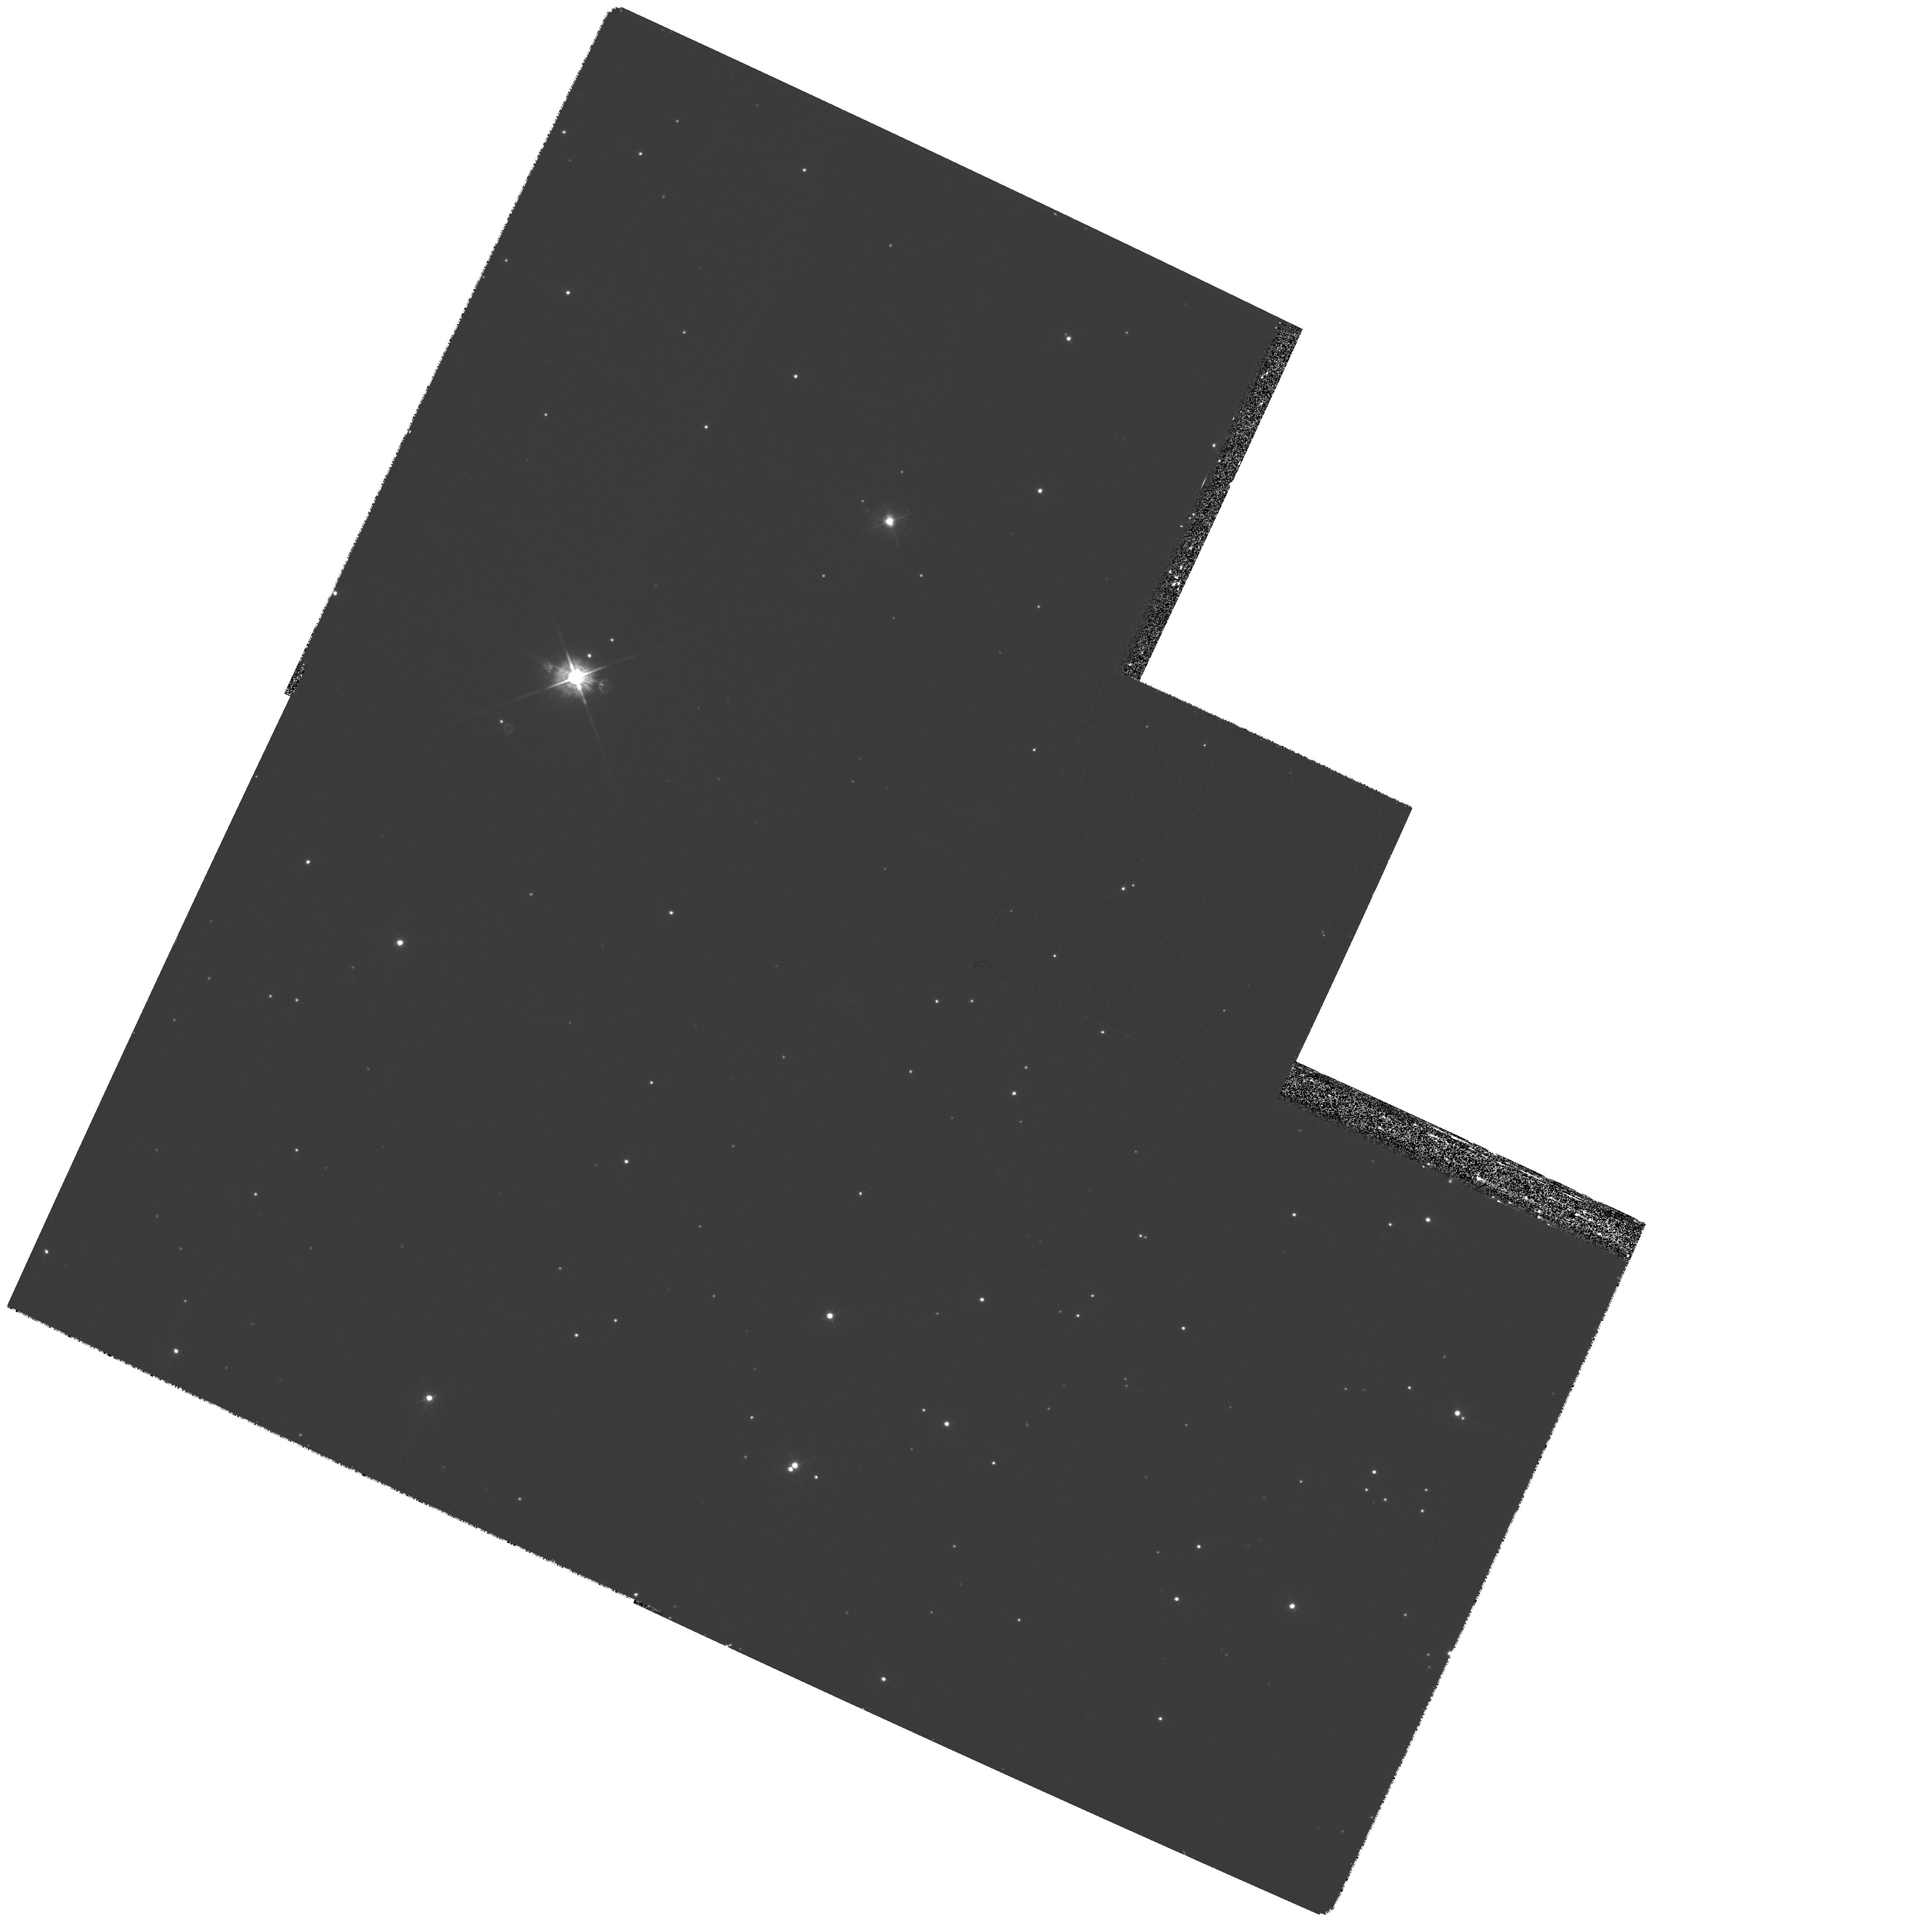
Target: GRB-050724
Instrument: WFPC2/PC
Filter: F450W
Exposure: 53 min
Observation ID: hst_11176_11_wfpc2_pc_f450w_ua0h11

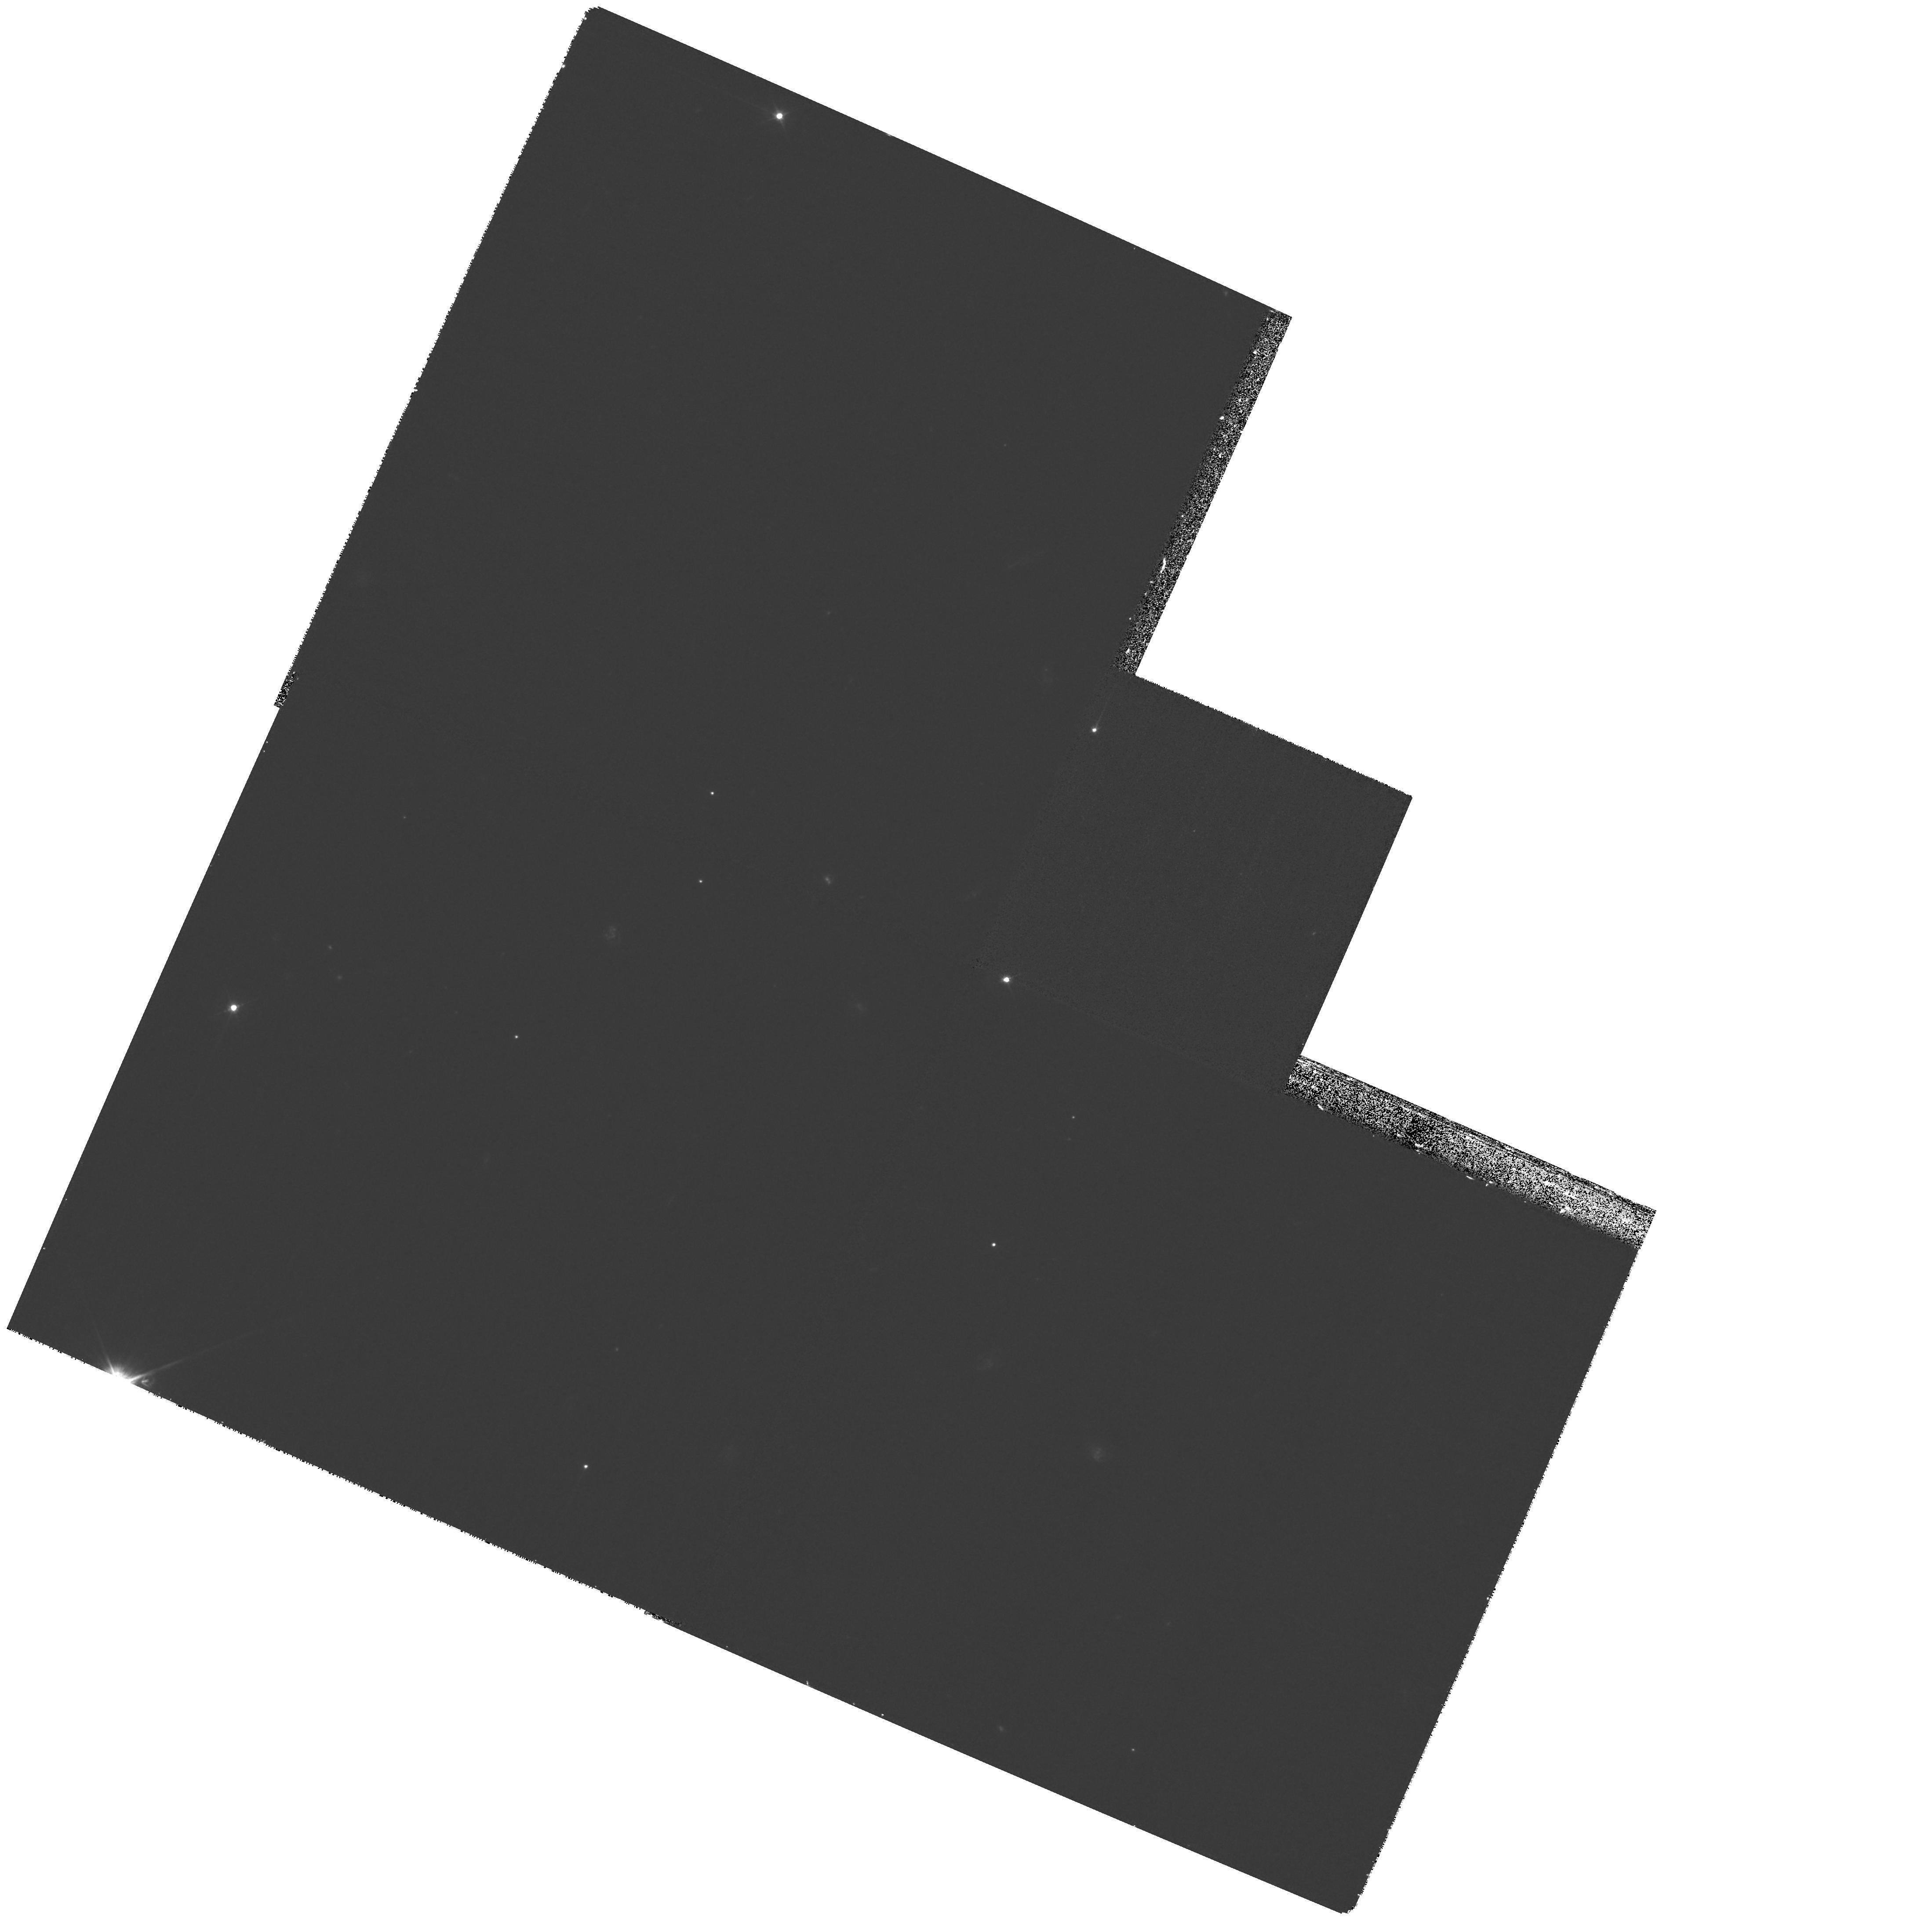
Target: GRB-050709
Instrument: WFPC2/PC
Filter: F450W
Exposure: 53 min
Observation ID: hst_11176_01_wfpc2_pc_f450w_ua0h01

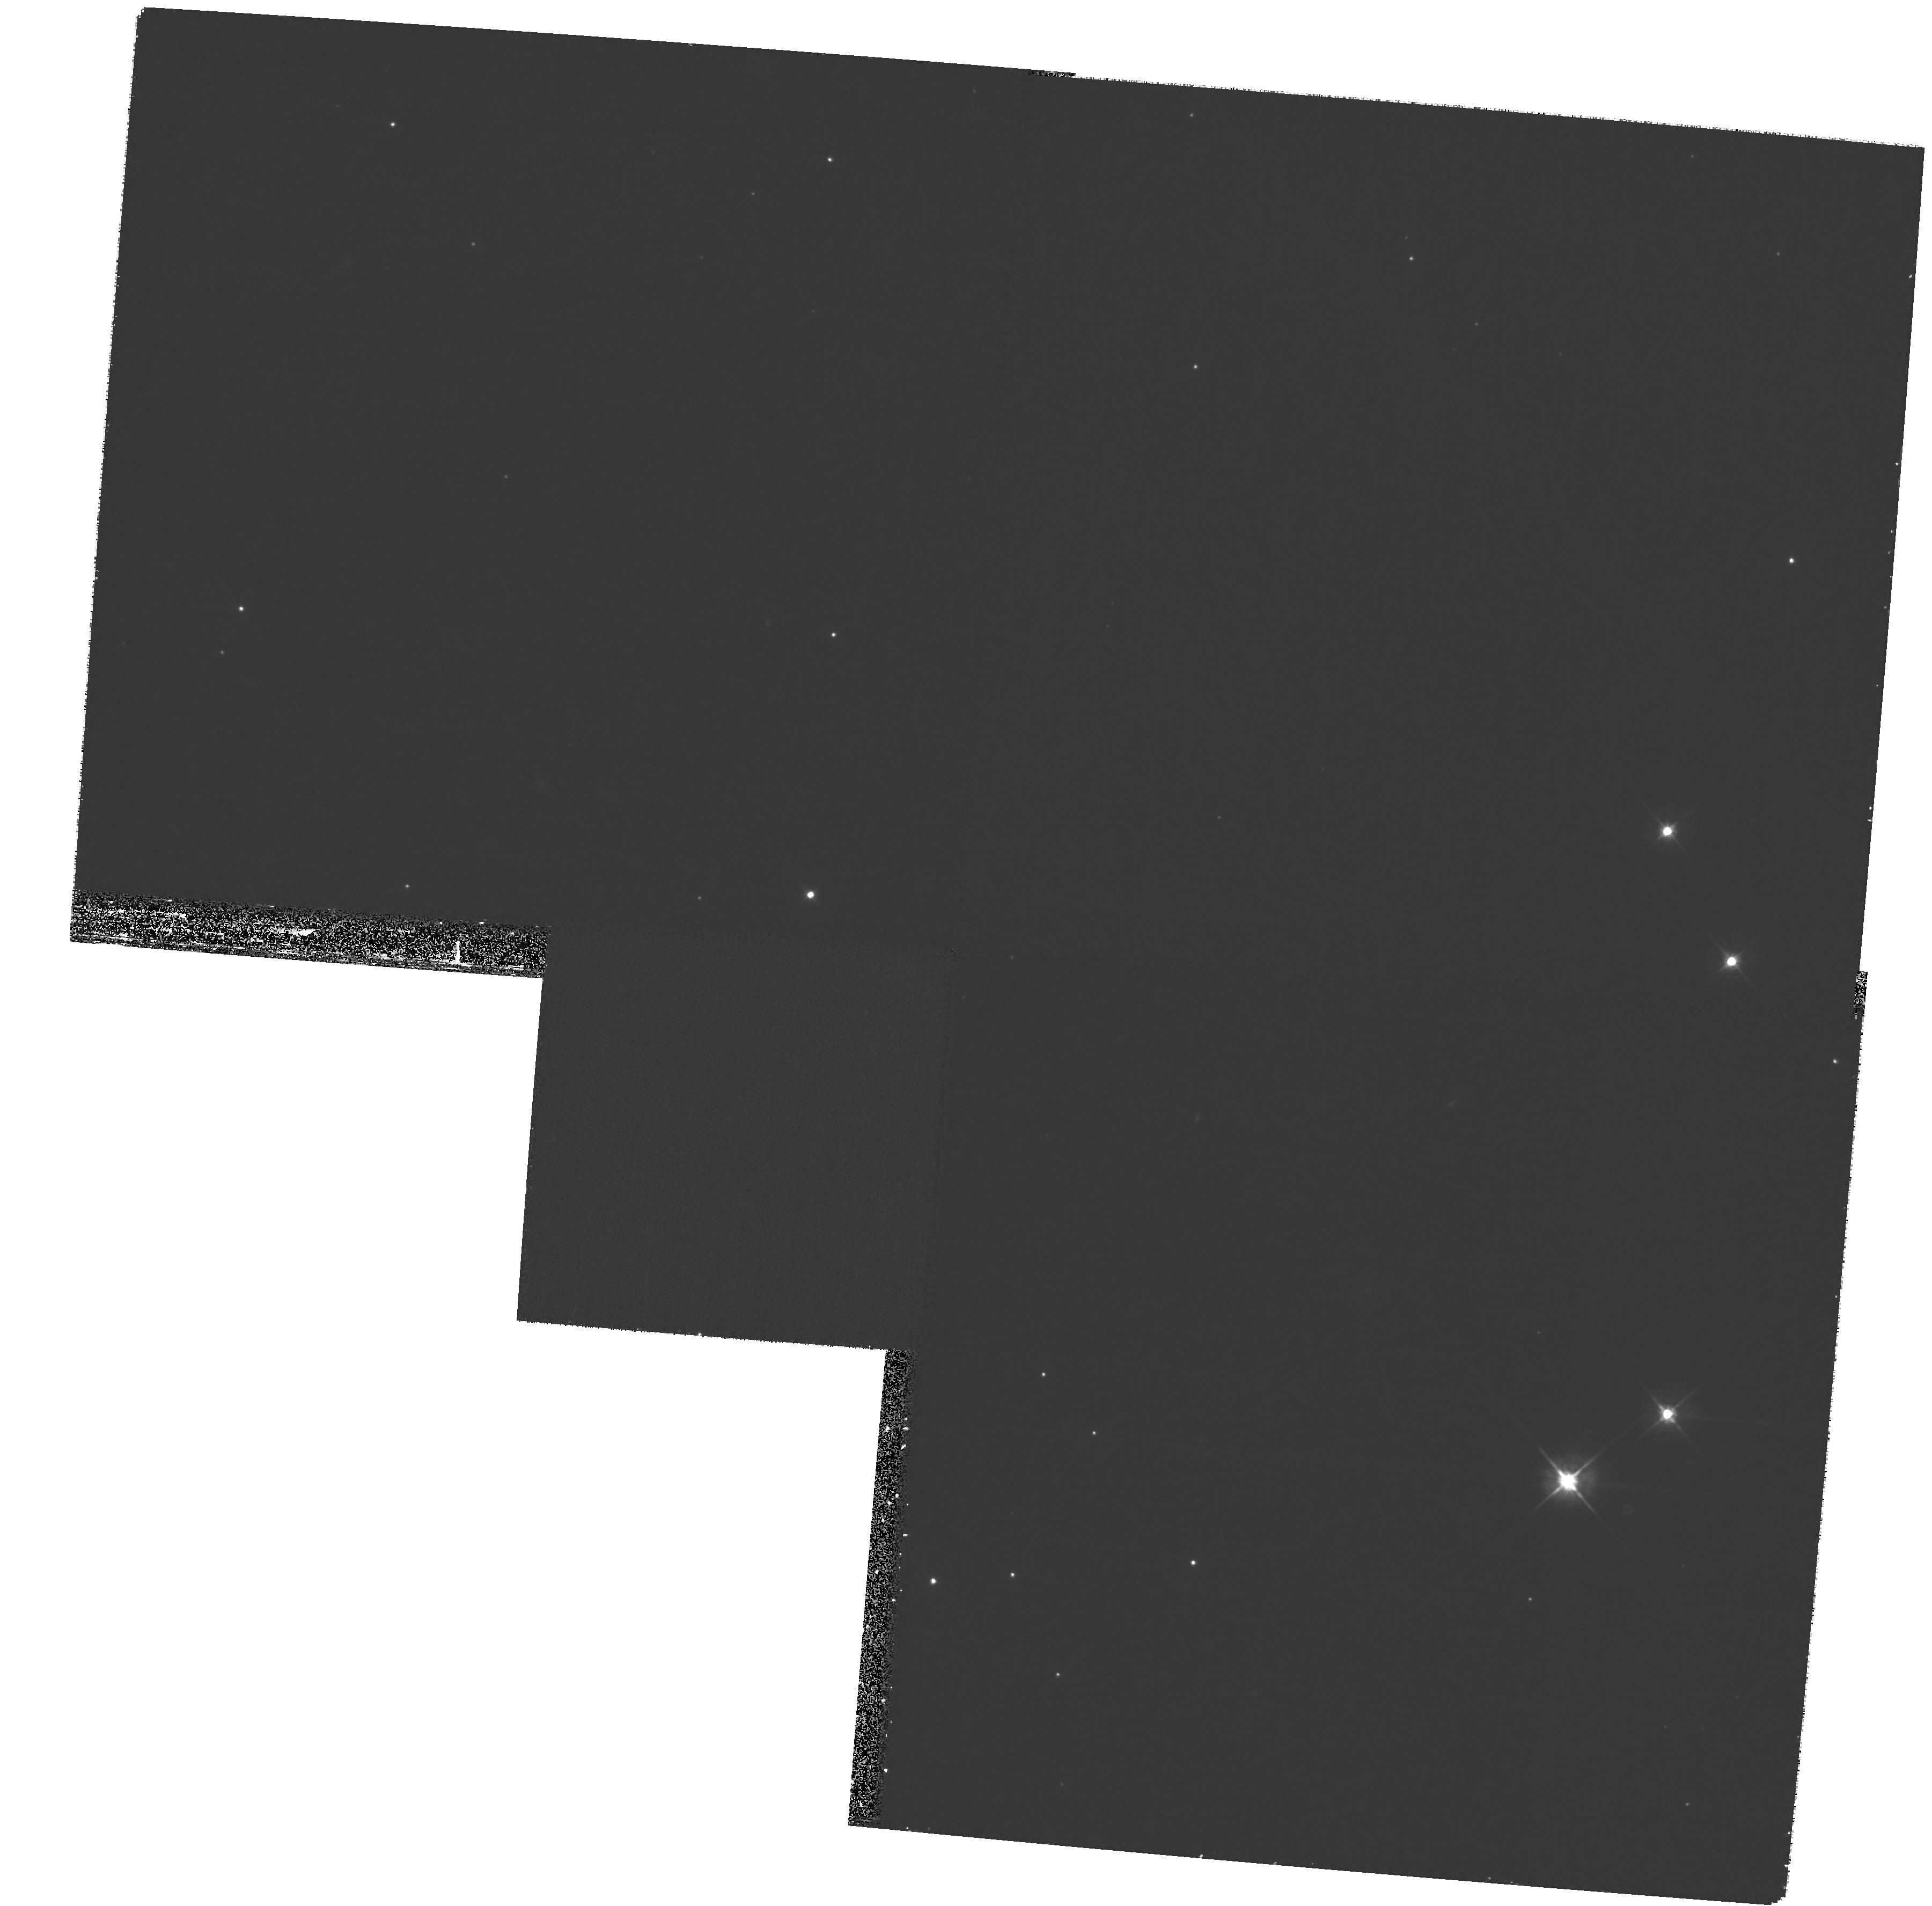
Target: GRB-061006
Instrument: WFPC2/PC
Filter: F555W
Exposure: 53 min
Observation ID: hst_11176_51_wfpc2_pc_f555w_ua0h51

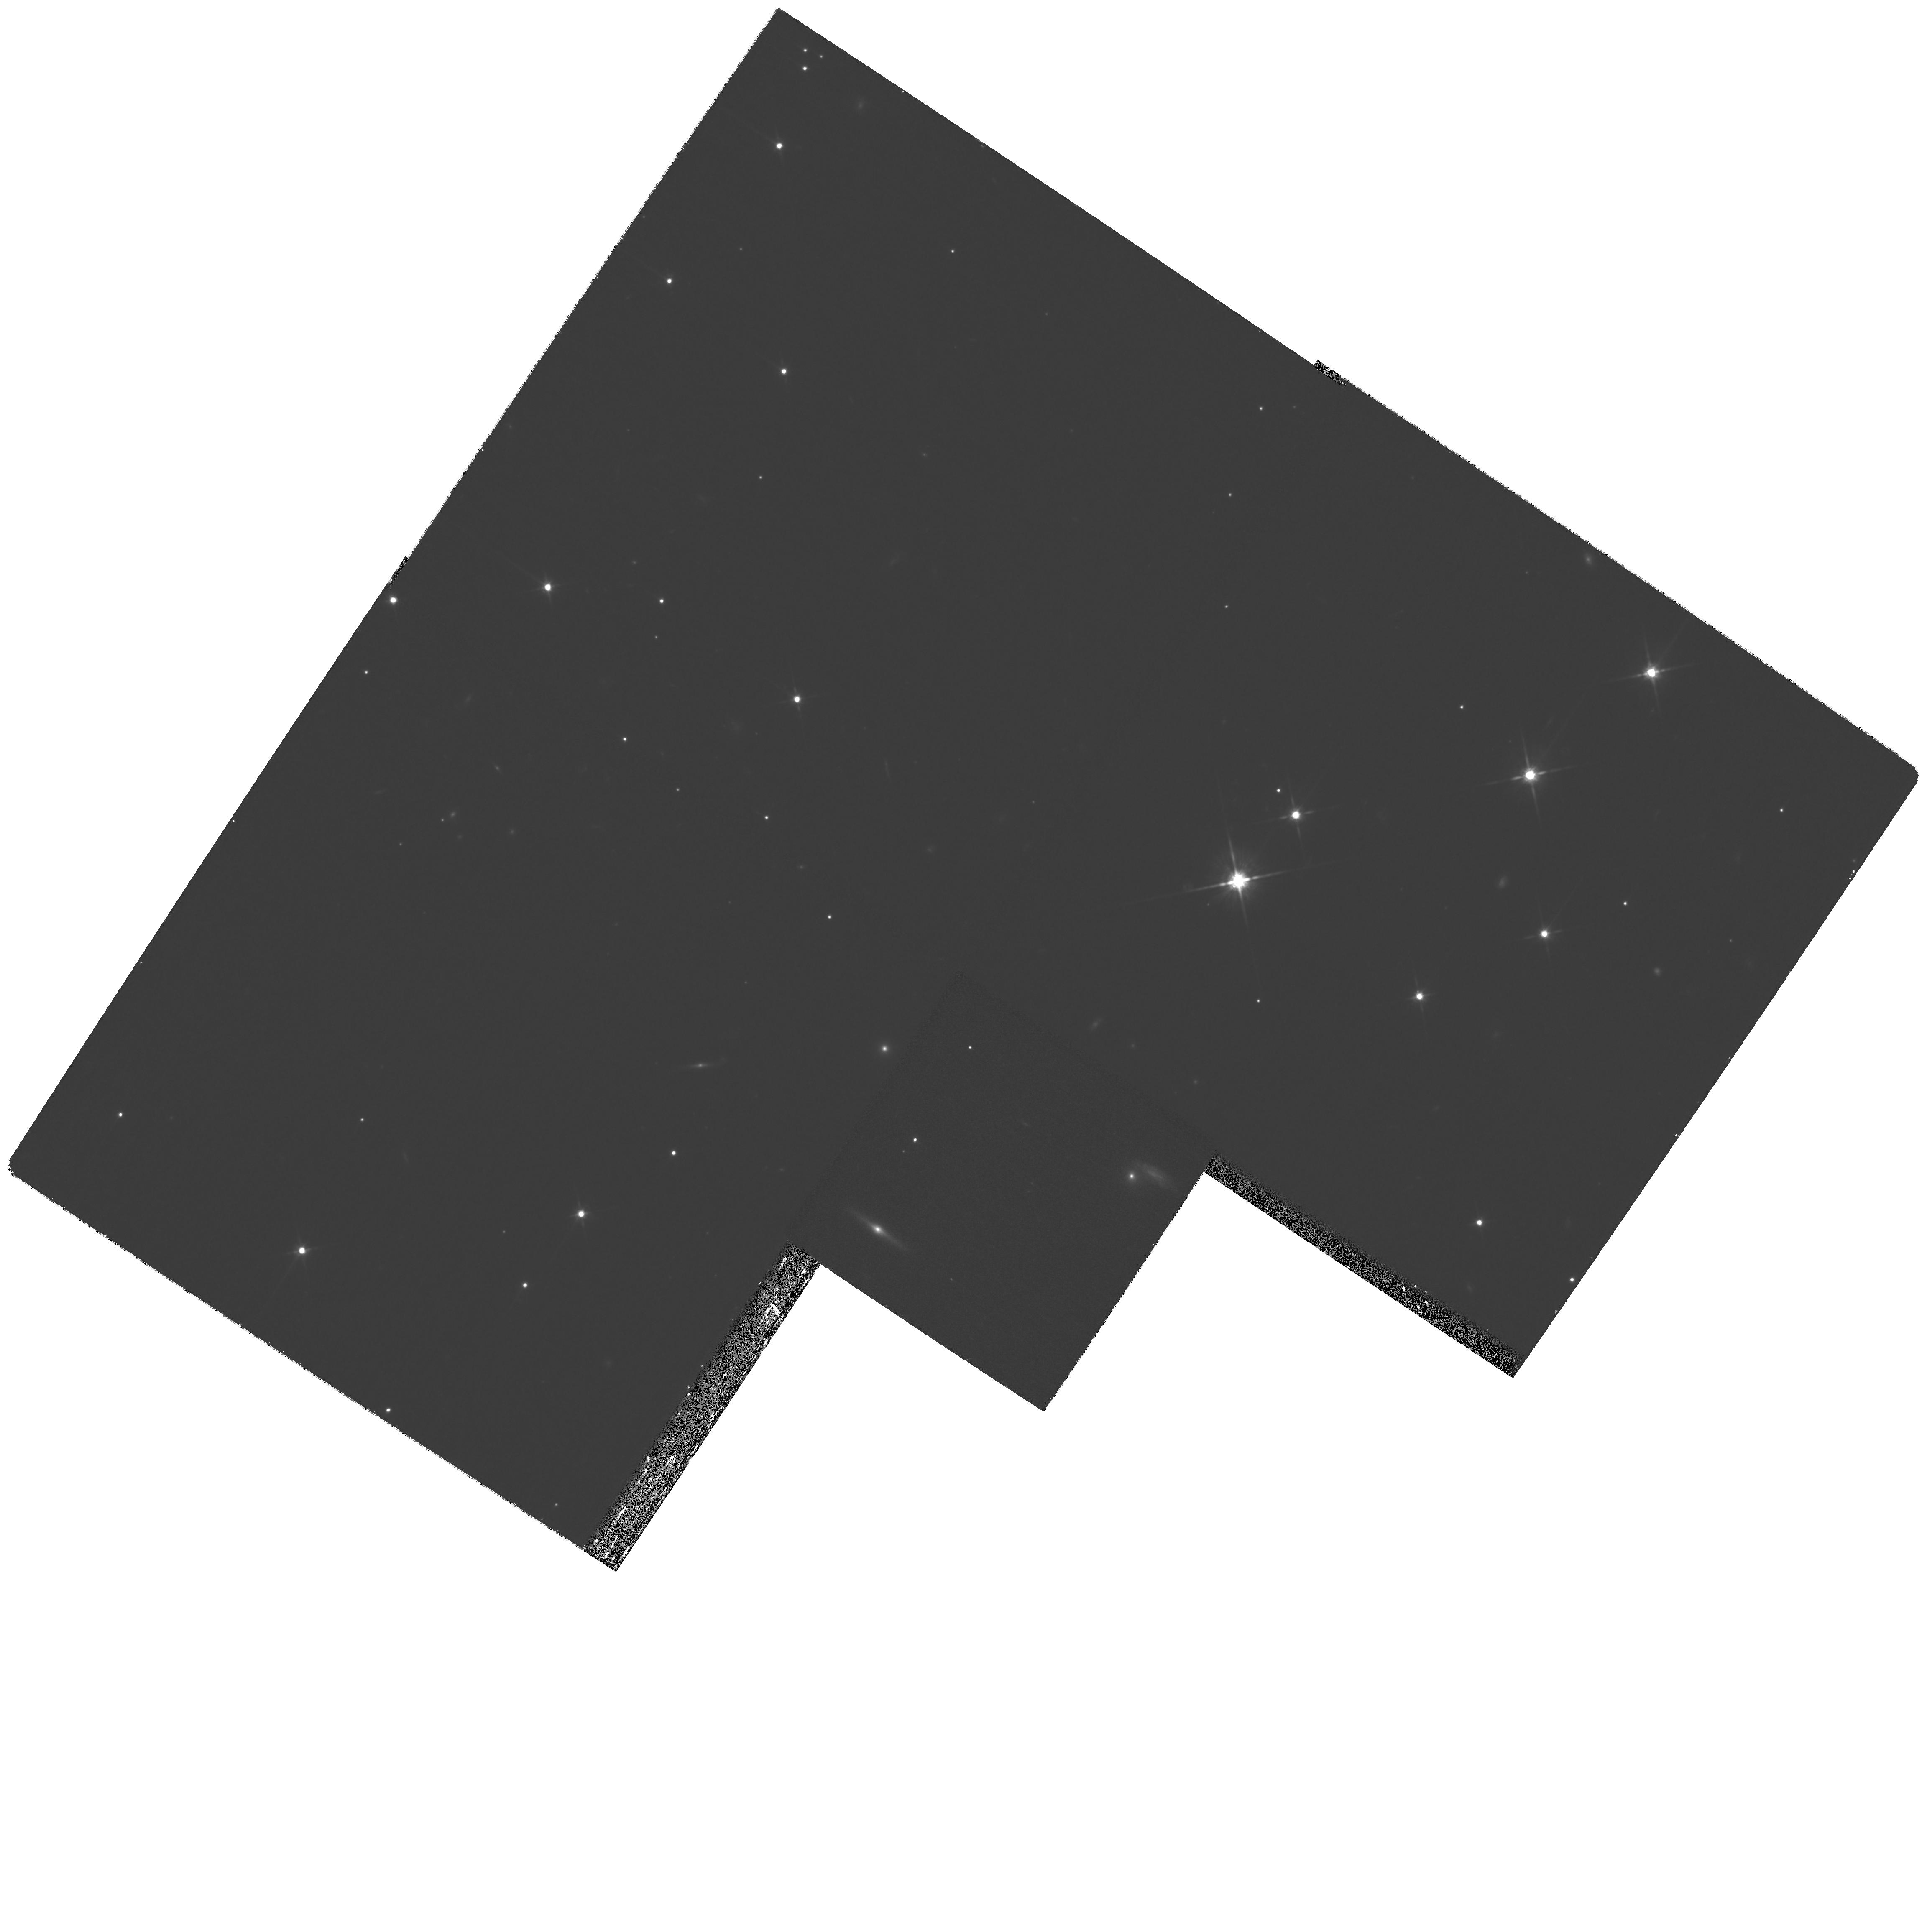
Target: GRB-051221A
Instrument: WFPC2/PC
Filter: F814W
Exposure: 53 min
Observation ID: hst_11176_22_wfpc2_pc_f814w_ua0h22

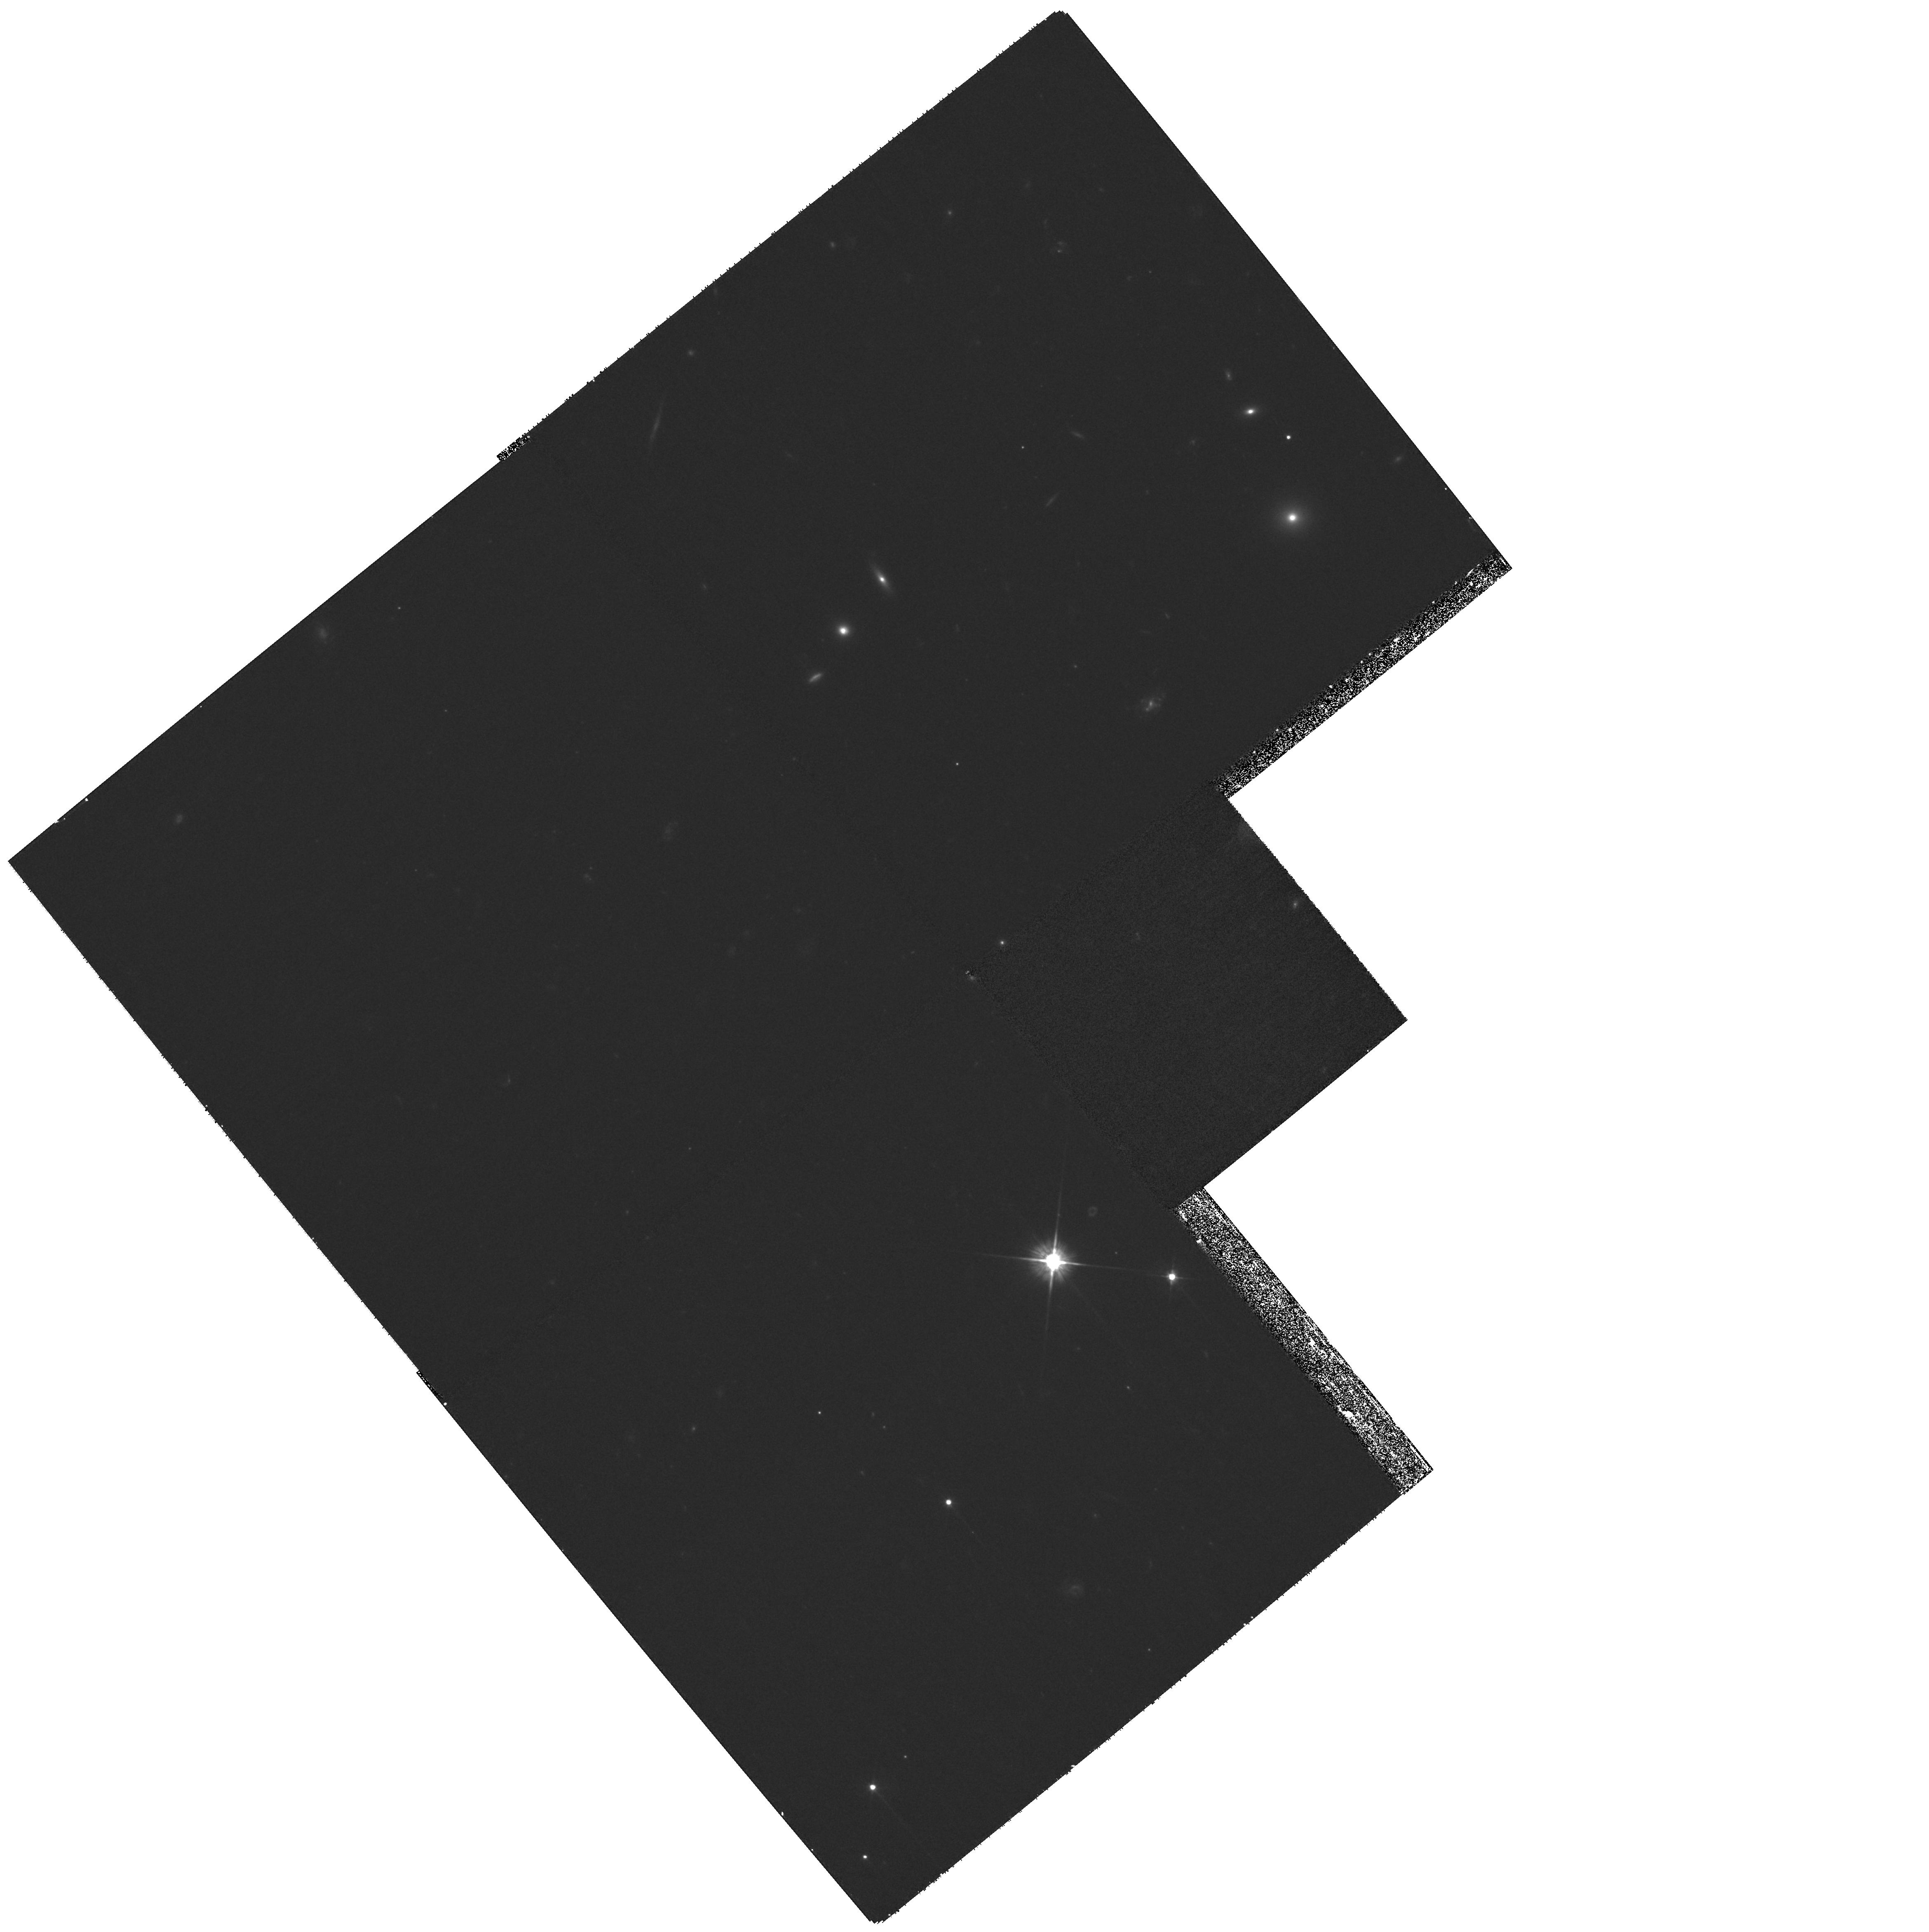
Target: GRB-051227
Instrument: WFPC2/PC
Filter: F555W
Exposure: 53 min
Observation ID: hst_11176_31_wfpc2_pc_f555w_ua0h31

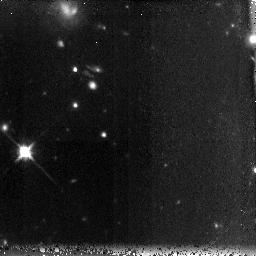
Target: GRB-060313
Instrument: NICMOS/NIC3
Filter: F160W
Exposure: 1.4 h
Observation ID: na0h41010

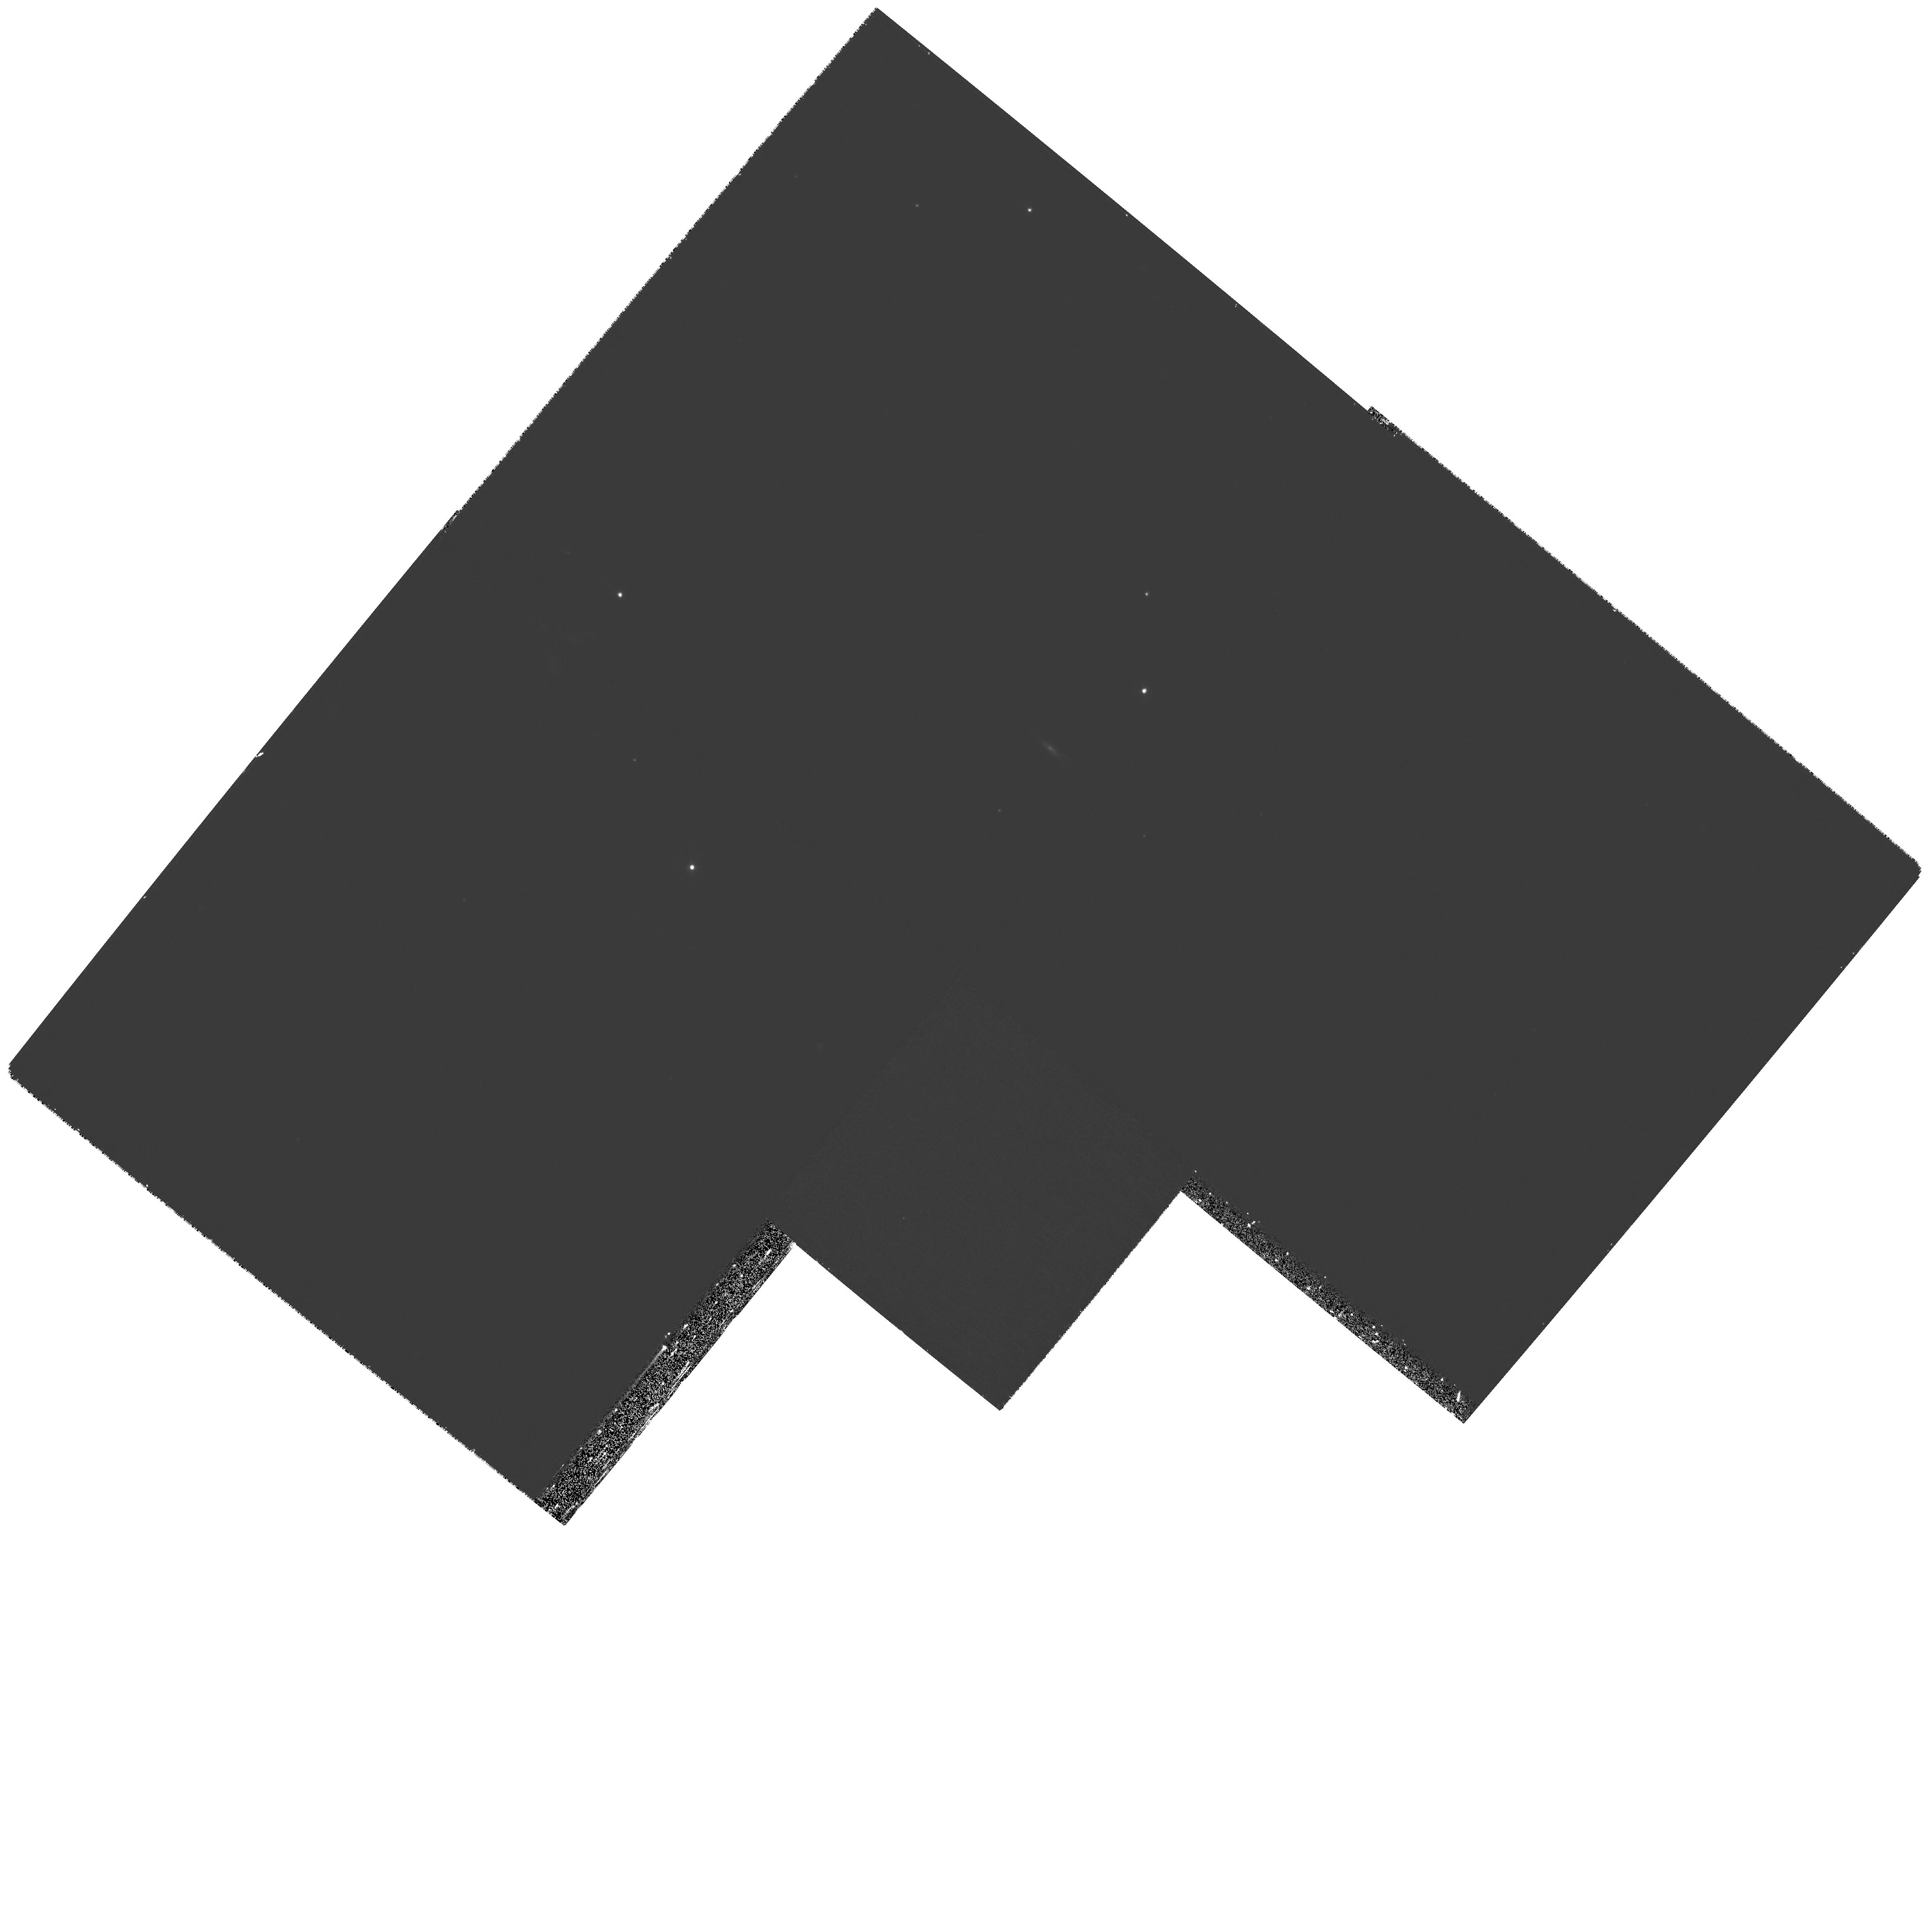
Target: GRB-061201
Instrument: WFPC2/PC
Filter: F450W
Exposure: 53 min
Observation ID: hst_11176_61_wfpc2_pc_f450w_ua0h61

Location and the Origin of Short Gamma-Ray Bursts (PI: Fruchter, Andrew S.)

During the past decade extraordinary progress has been made in determining the origin of long-duration gamma-ray bursts. It has been conclusively shown that these objects derive from the deaths of massive stars. Nonetheless, the origin of their observational cousins, short-duration gamma-ray bursts (SGRBs) remains a mystery. While SGRBs are widely thought to result from the inspiral of compact binaries, this is a conjecture. A number of hosts of SGRBs have been identified, and have been used by some to argue that SGRBs derive primarily from an ancient population (~ 5 Gyr); however, it is not known whether this conclusion more accurately reflects selection biases or astrophysics. Here we propose to employ a variant of a technique that we pioneered and used to great effect in elucidating the origins of long-duration bursts. We will examine the degree to which SGRB locations trace the red or blue light of their hosts, and thus old or young stellar populations. This approach will allow us to study the demographics of the SGRB population in a manner largely free of the distance dependent selection effects which have so far bedeviled this field, and should give direct insight into the age of the SGRB progenitor population.